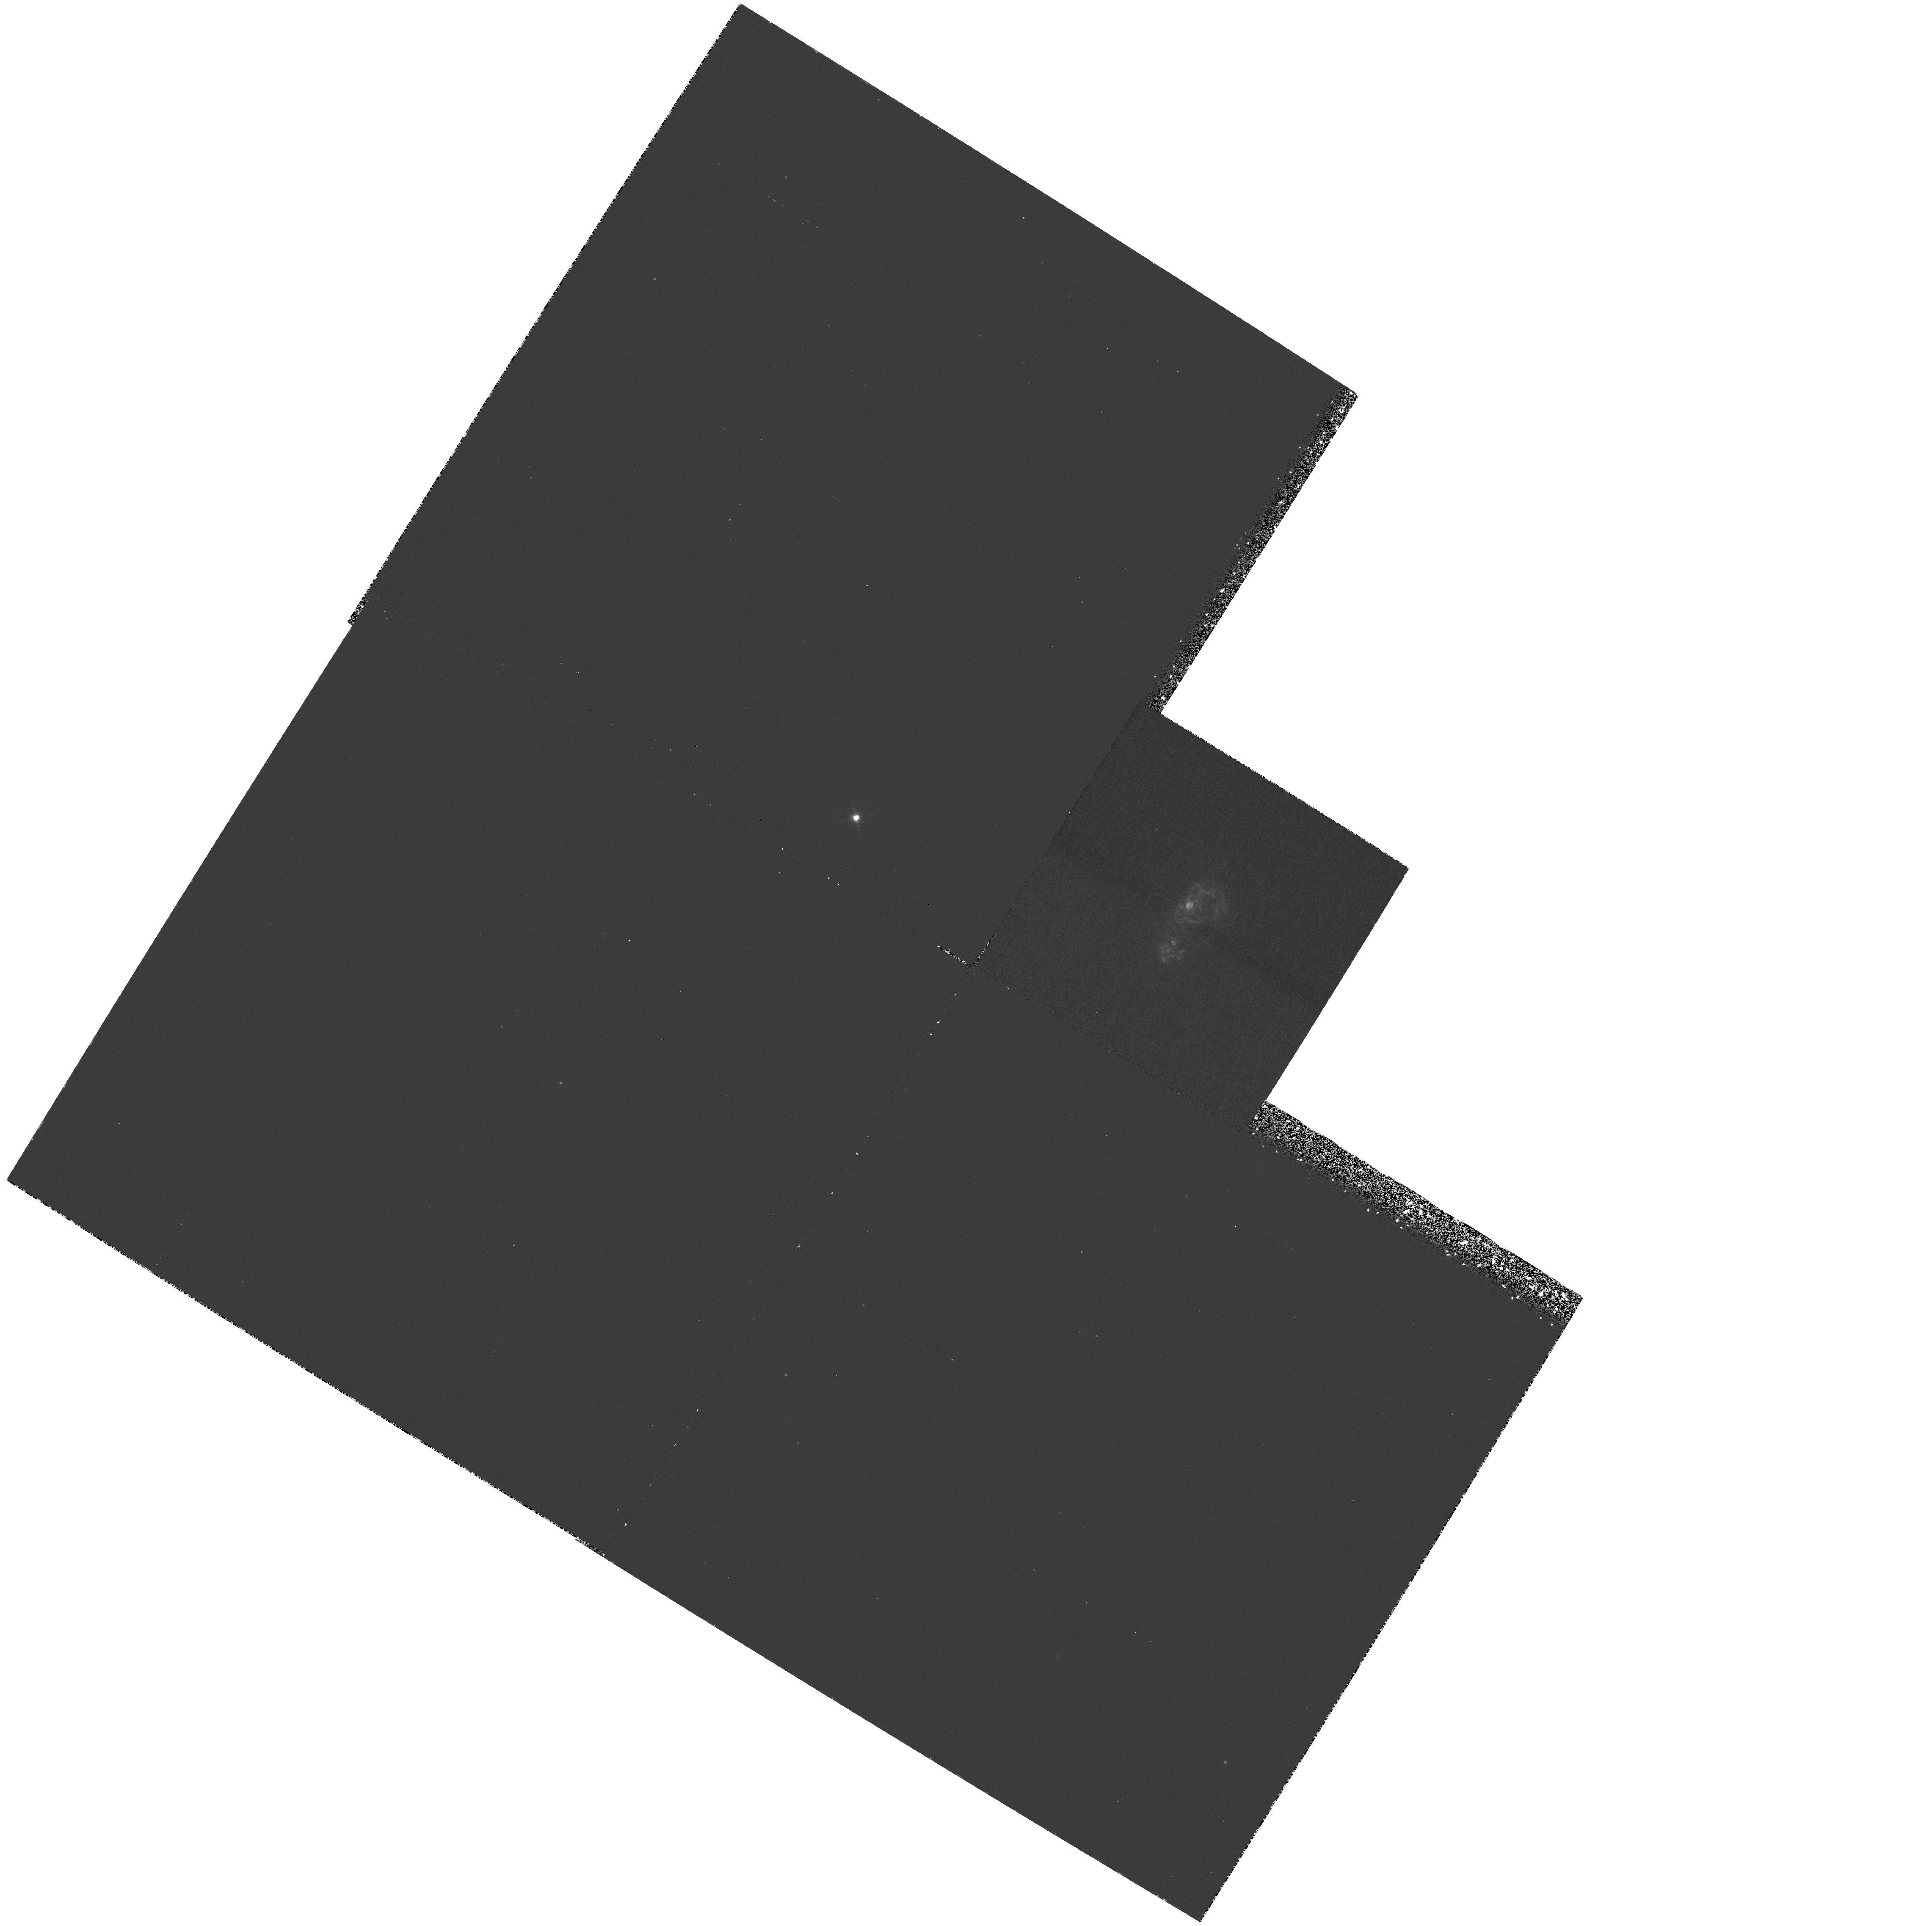
Target: IZW18
Instrument: WFPC2/PC
Filter: F656N
Exposure: 1.2 h
Observation ID: hst_5309_05_wfpc2_pc_f656n_u2cg05

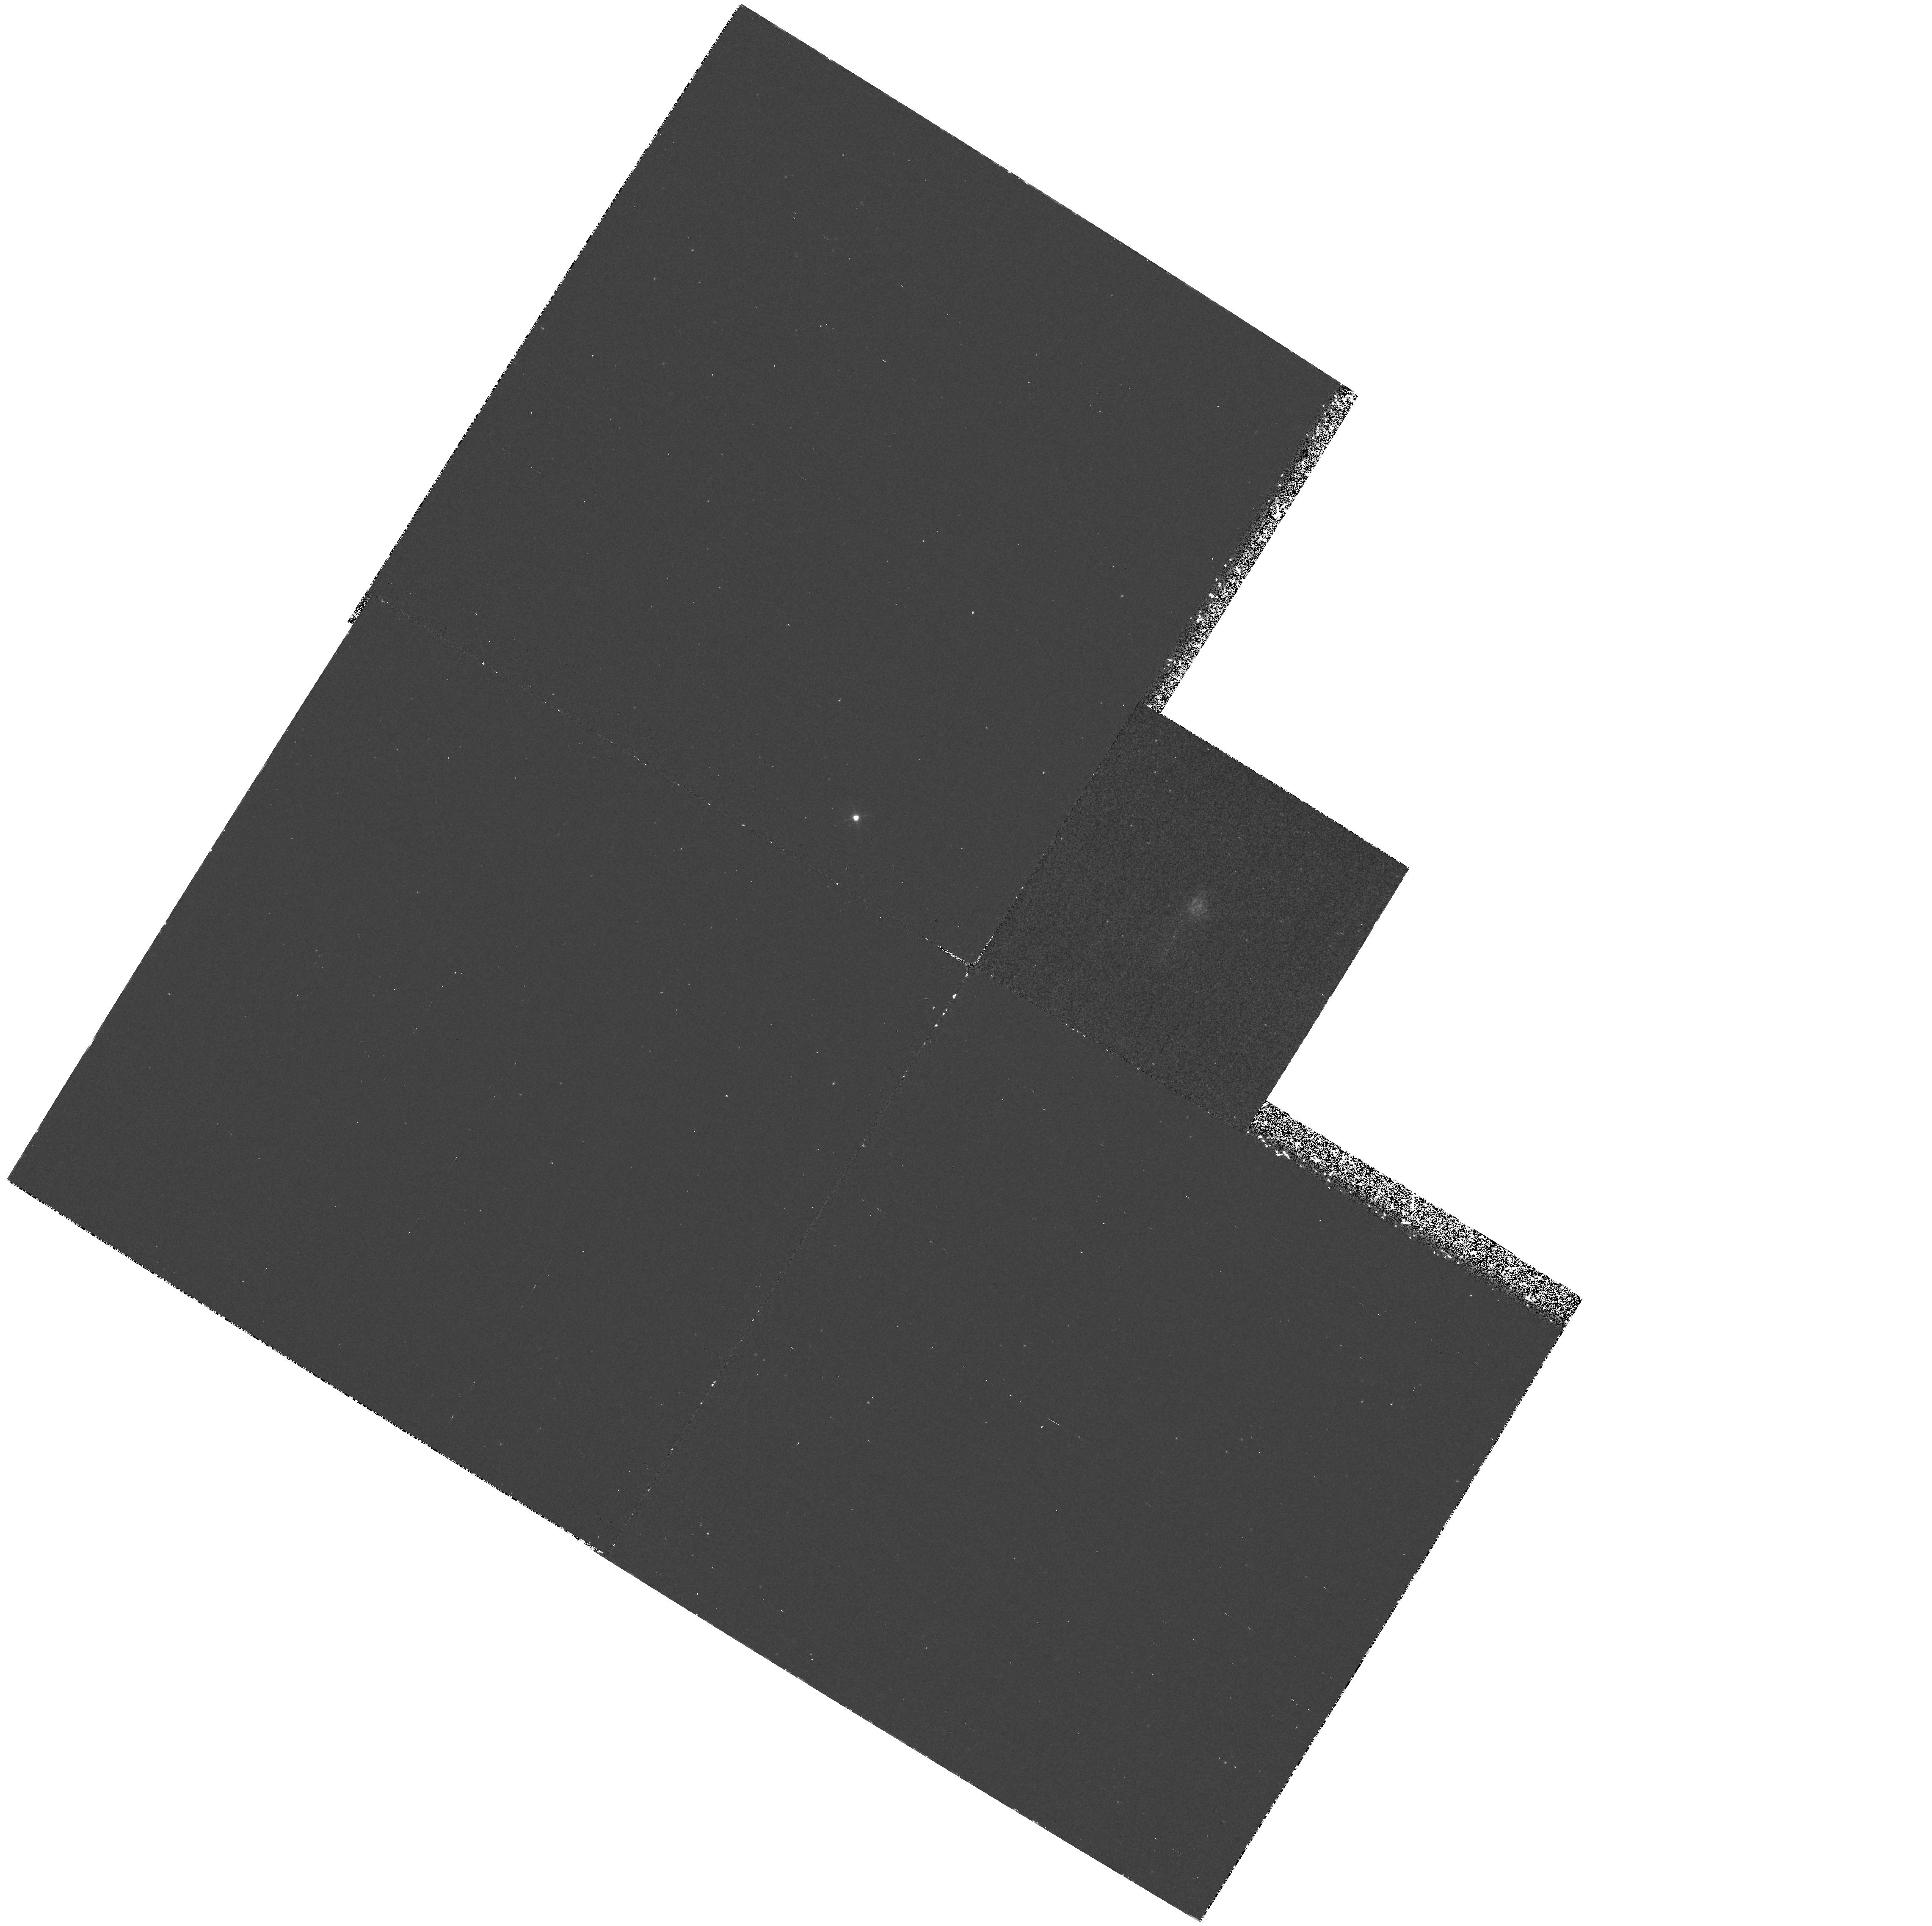
Target: IZW18
Instrument: WFPC2/PC
Filter: F469N
Exposure: 1.9 h
Observation ID: hst_5309_04_wfpc2_pc_f469n_u2cg04

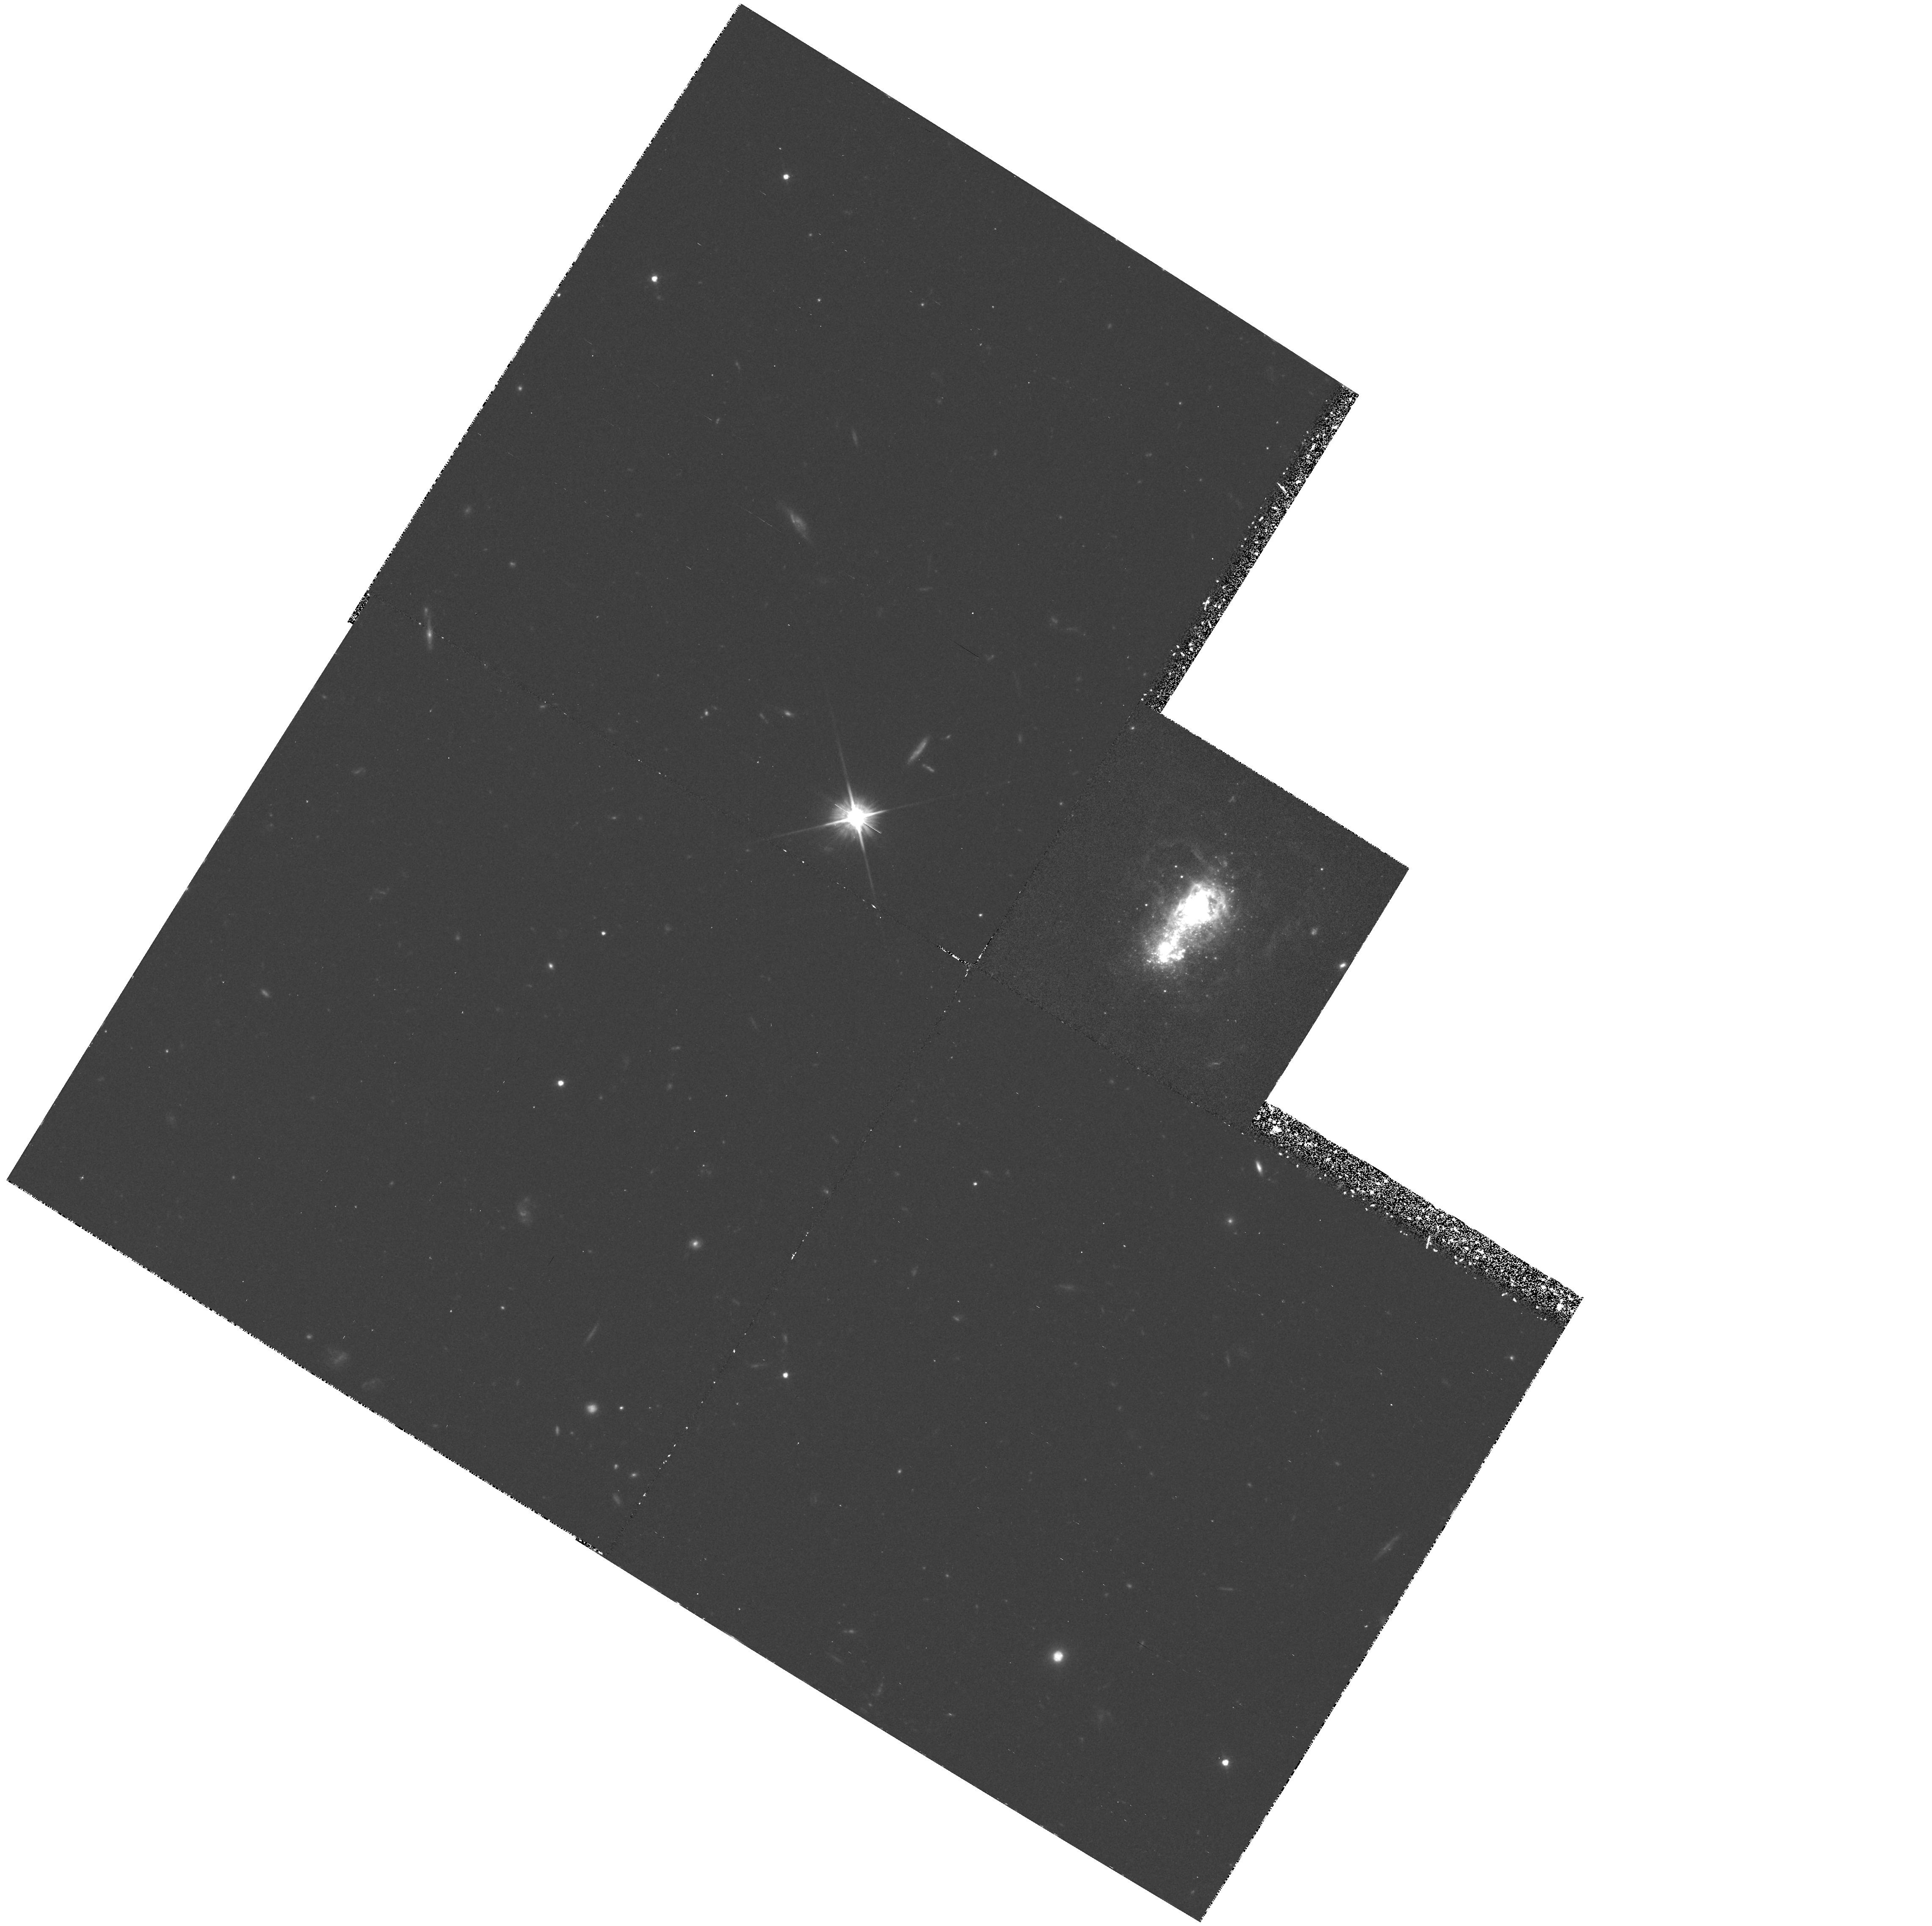
Target: IZW18
Instrument: WFPC2/PC
Filter: F555W
Exposure: 1.8 h
Observation ID: hst_5309_02_wfpc2_pc_f555w_u2cg02

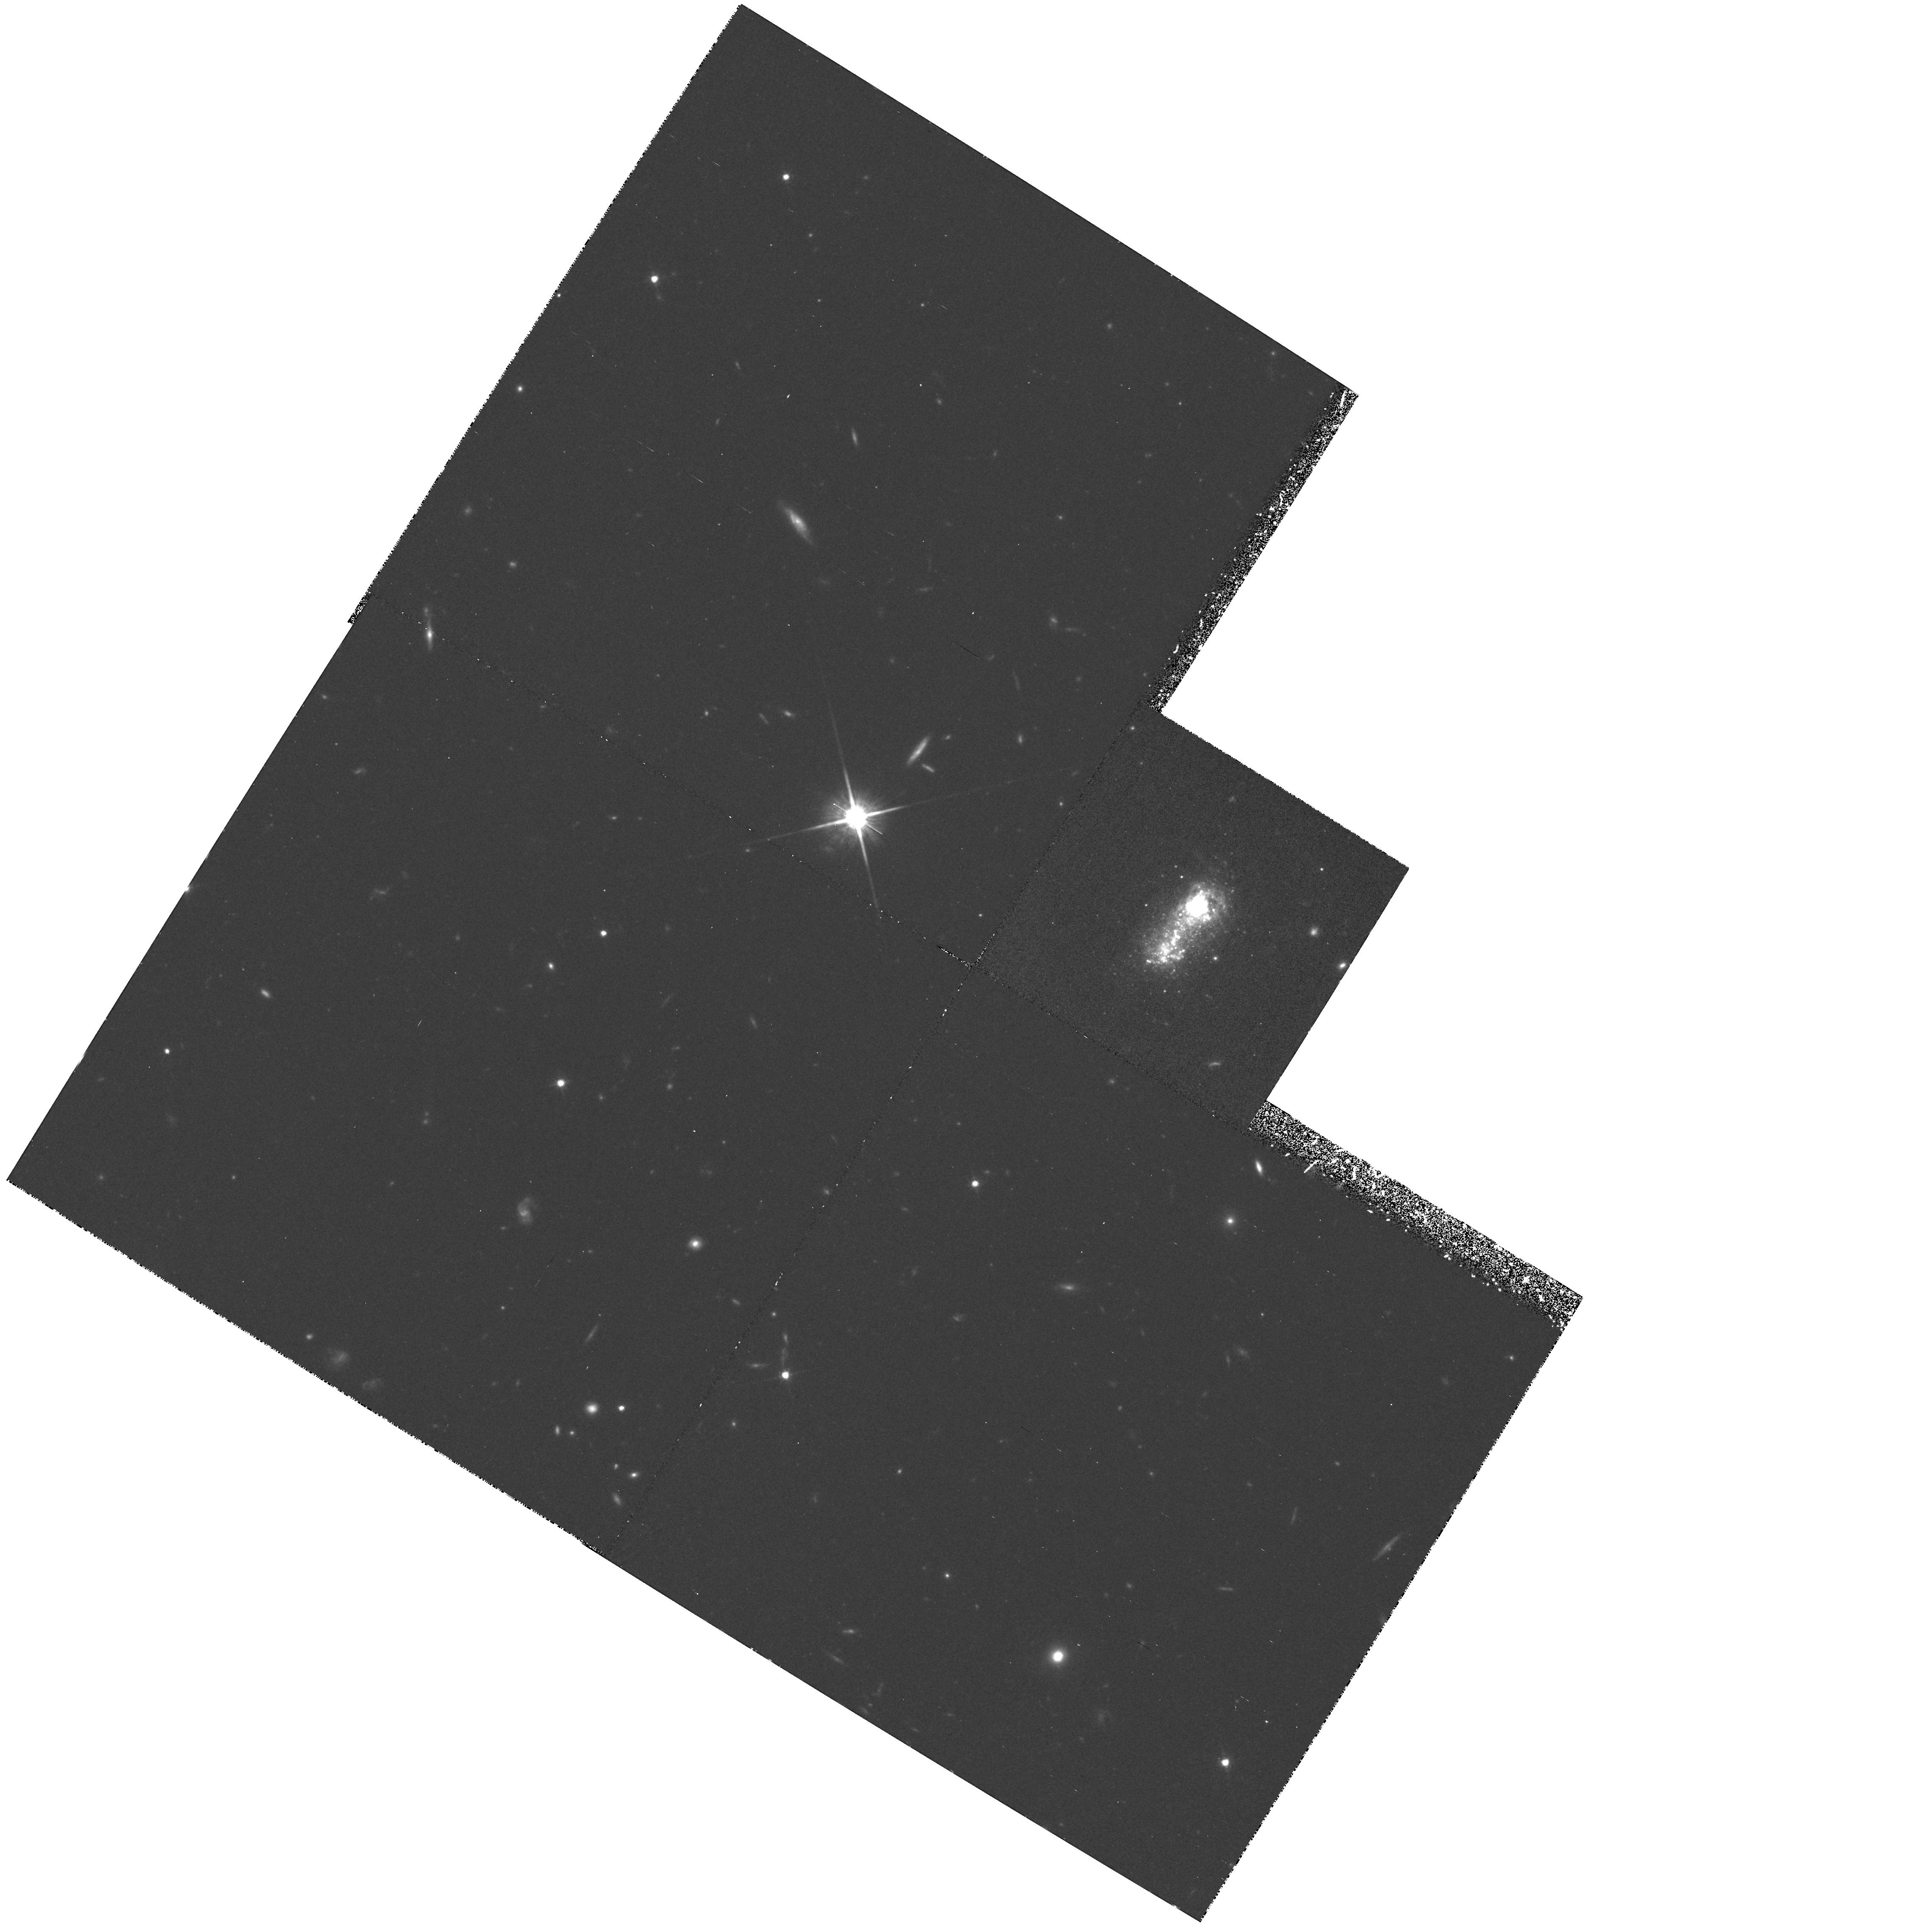
Target: IZW18
Instrument: WFPC2/PC
Filter: F814W
Exposure: 1.8 h
Observation ID: hst_5309_03_wfpc2_pc_f814w_u2cg03

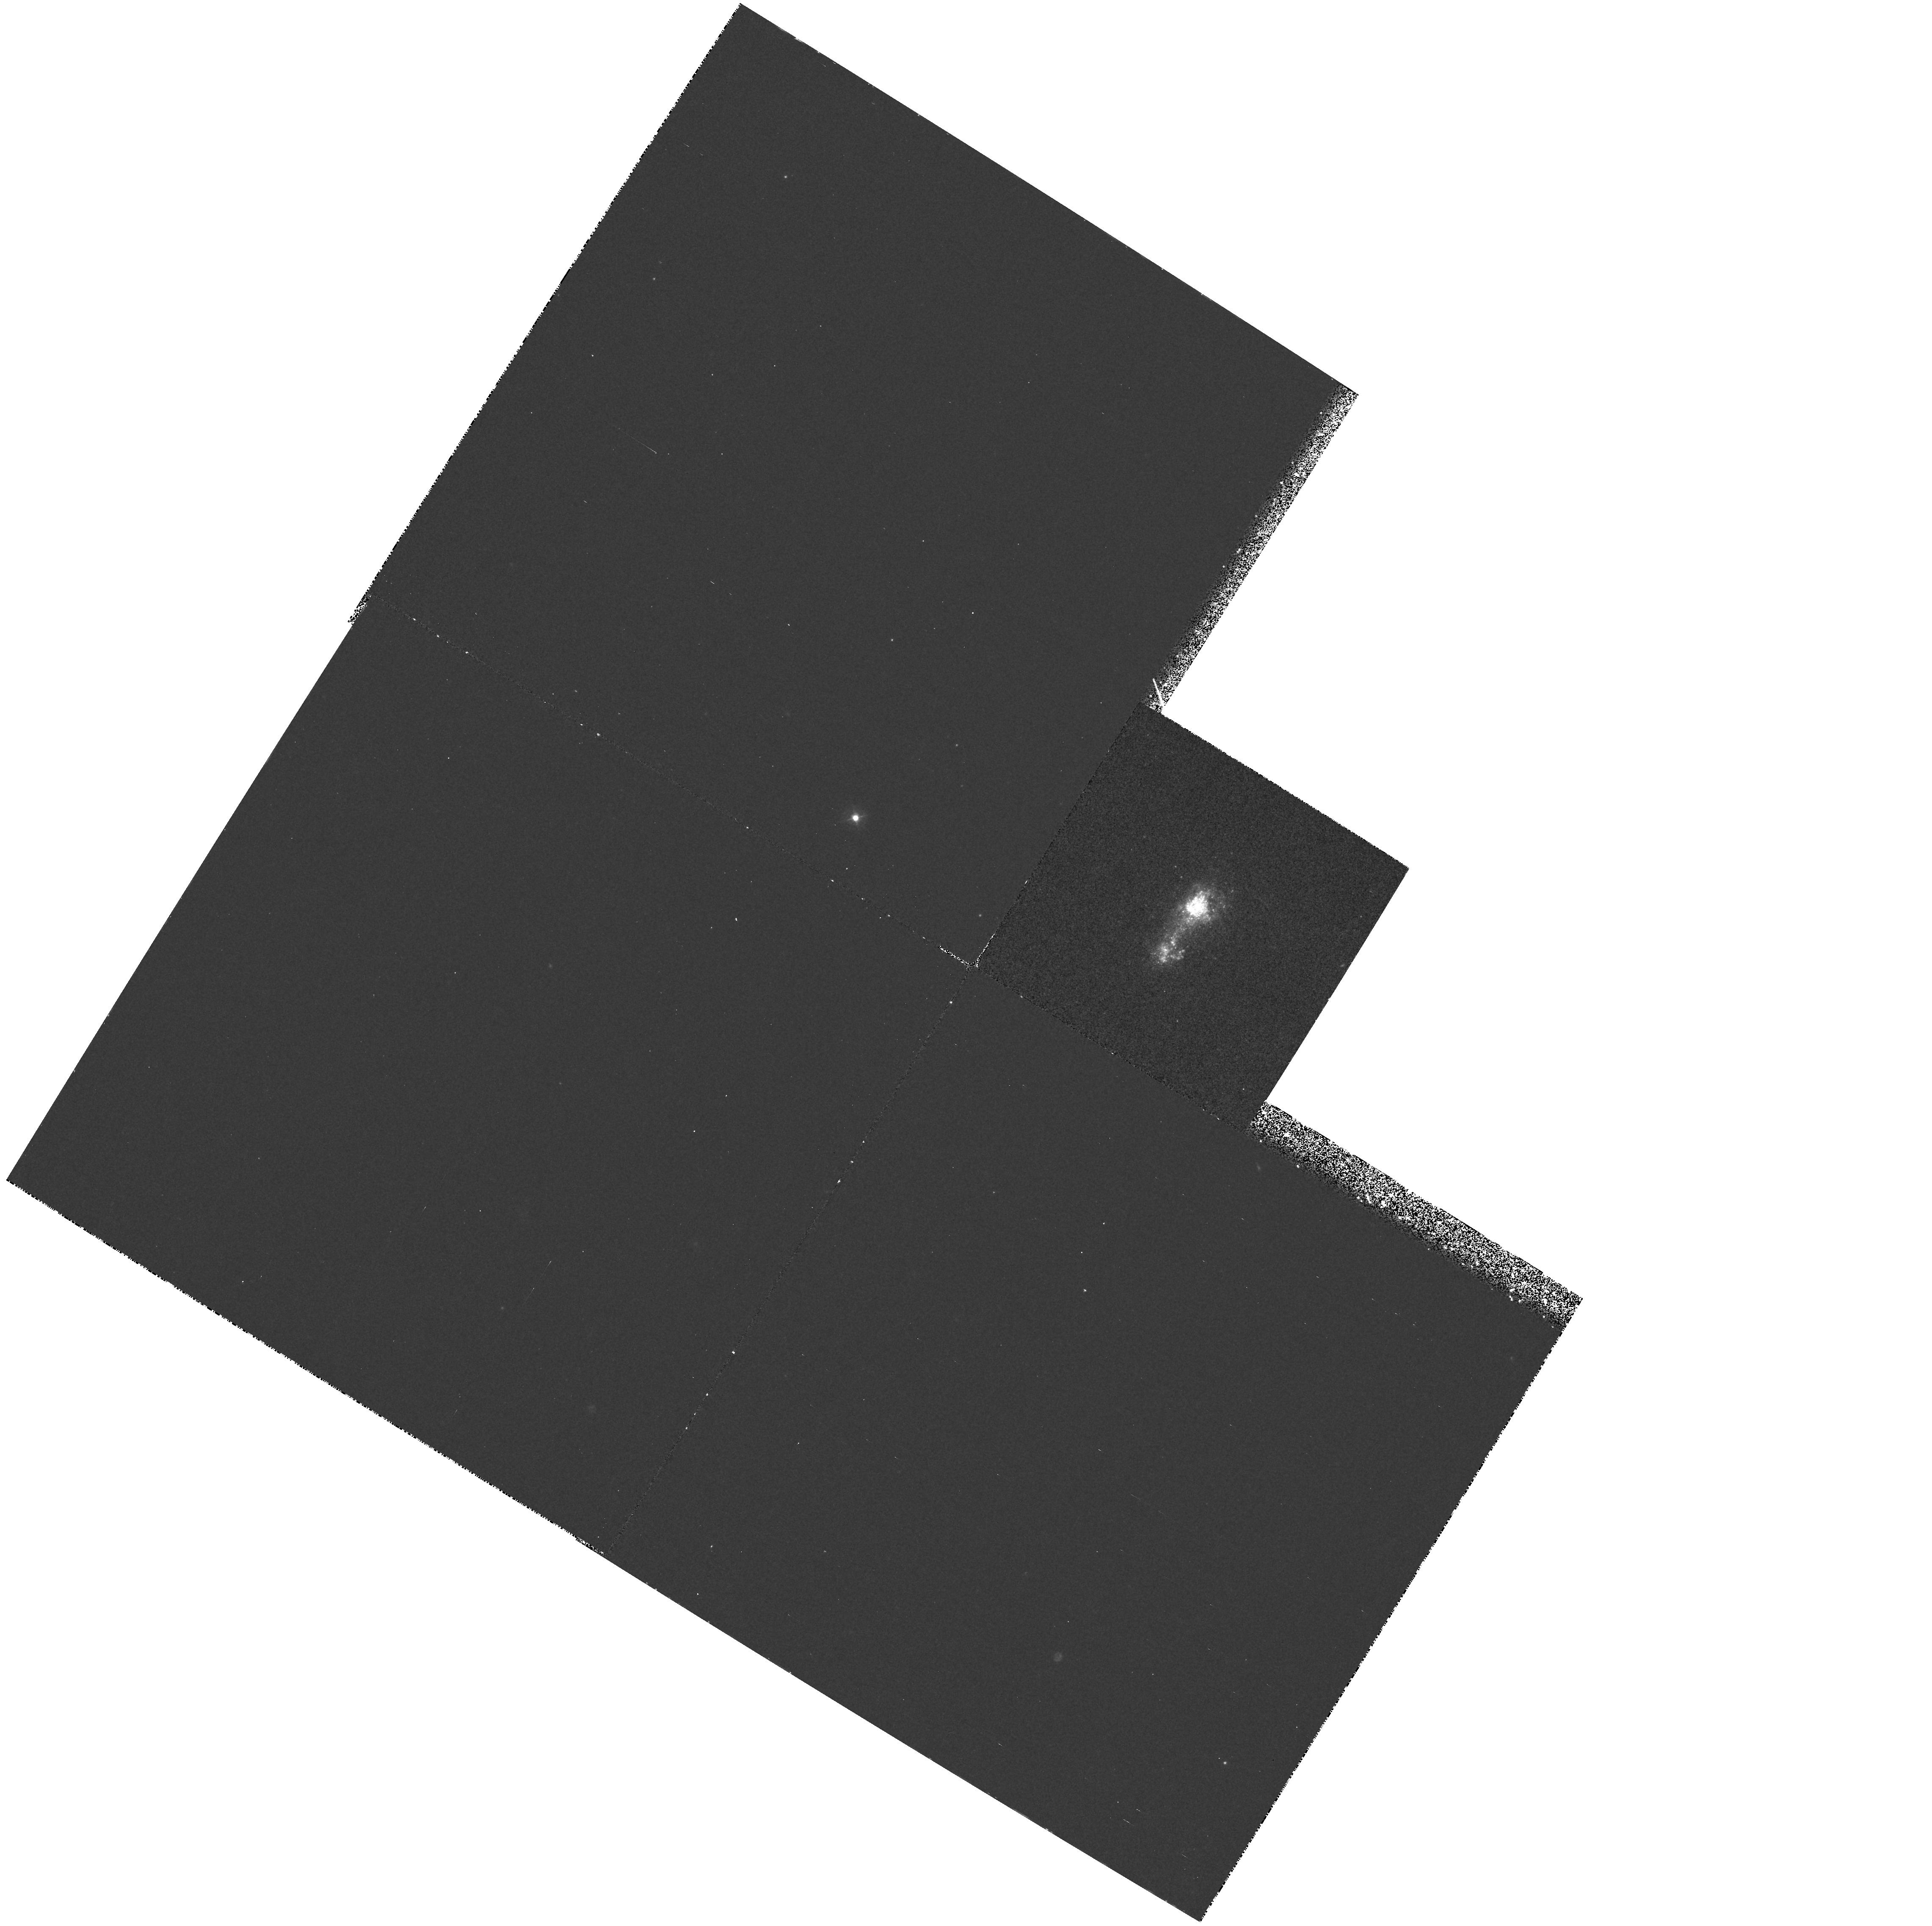
Target: IZW18
Instrument: WFPC2/PC
Filter: F336W
Exposure: 1.2 h
Observation ID: hst_5309_01_wfpc2_pc_f336w_u2cg01

STAR FORMATION AND THE MASSIVE STAR POPULATION IN BLUE COMPACT DWARF GALAXIES: CYCLE4MEDIUM (PI: Hunter, Deidre Ann)

Blue Compact Dwarf galaxies are tiny galaxies that are dominated by intense, compact star-forming regions that contain thousands of massive OB and Wolf-Rayet stars. Thus, they present a different and extreme environment for star formation compared to the Milky Way and other nearby galaxies for the examination of the star formation process. The IMF of the massive stars in these enigmatic galaxies, in fact, is controversial. Global properties and models have been interpretted as showing considerable variation in the IMF with the metallicity of the system, while other studies argue that the IMF is fairly normal. We will resolve this issue by resolving one BCD into individual massive stars for the first time. The galaxy, IZW18, is renowned for its low abundances. We will use UVI-equivalent colors to construct color-magnitude diagrams and luminosity functions for the massive stars and F469N to identify evolved Wolf-Rayet stars. We will also examine the images in order to determine the numbers, physical sizes, and distributions of the star-forming regions. Halpha images will be used to examine the effect of the extreme concentration of massive stars on their environment.